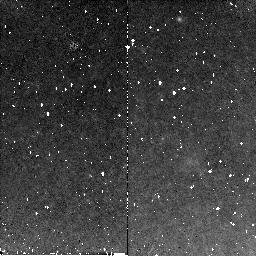
Target: SN2003HV
Instrument: NICMOS/NIC2
Filter: F160W
Exposure: 11 min
Observation ID: n9dl02030

The very late phases of a thermonuclear supernova (PI: Milne, Peter)

A better understanding of the physics of Type Ia supernovae (SNe) is important for their use as cosmological standard candles. Late time observations of the SN light curves are poorly studied - but offers a unique way to probe the explosion models. Combining state of the art models of 3-D explosions with sophisticated spectral modeling, we can test these models against observations in a way not earlier possible. In particular, the broad band light curves are sensitive to the degree of clumping and the timing of the `infra-red catastrophe', factors which depend on the explosion mechanism (deflagration vs. delayed detonation). Further, these observations can probe the degree of positron trapping in the ejecta, important for both the SN ejecta and for the production of free positrons in the galaxy. Because of its small distance, favorable galaxy location and excellent ground based follow-up - SN 2003hv offers a unique opportunity to obtain the best late light curves to date. Observations in several optical and IR bands will enable us to distinguish between different model predictions.